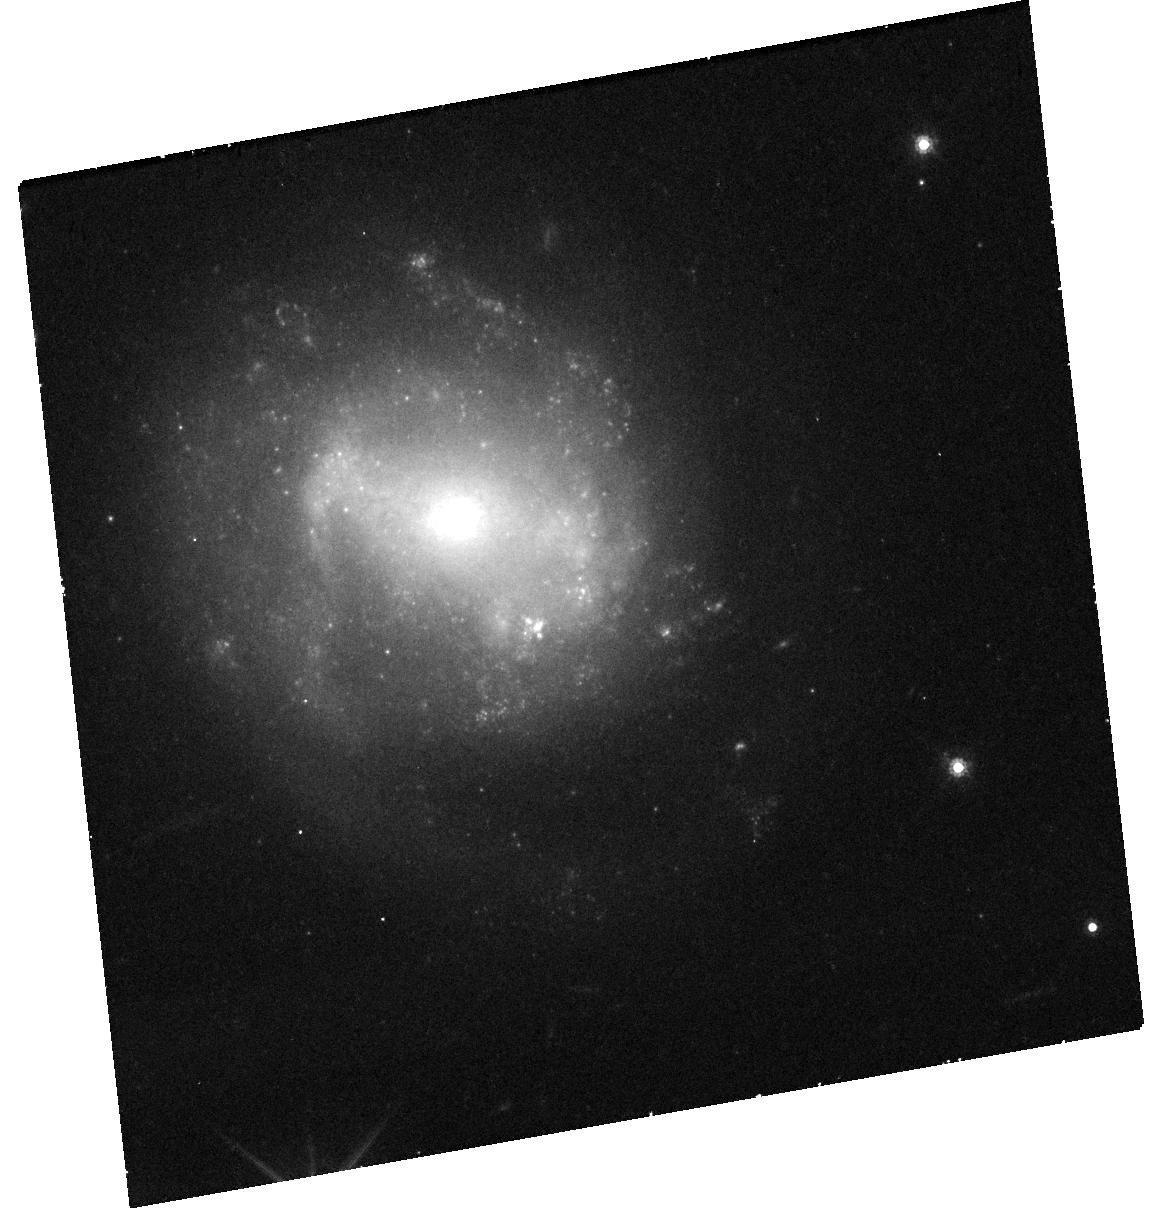
Target: AT2018COW
Instrument: WFC3/UVIS
Filter: F814W
Exposure: 38 min
Observation ID: hst_16925_01_wfc3_uvis_f814w_iett01

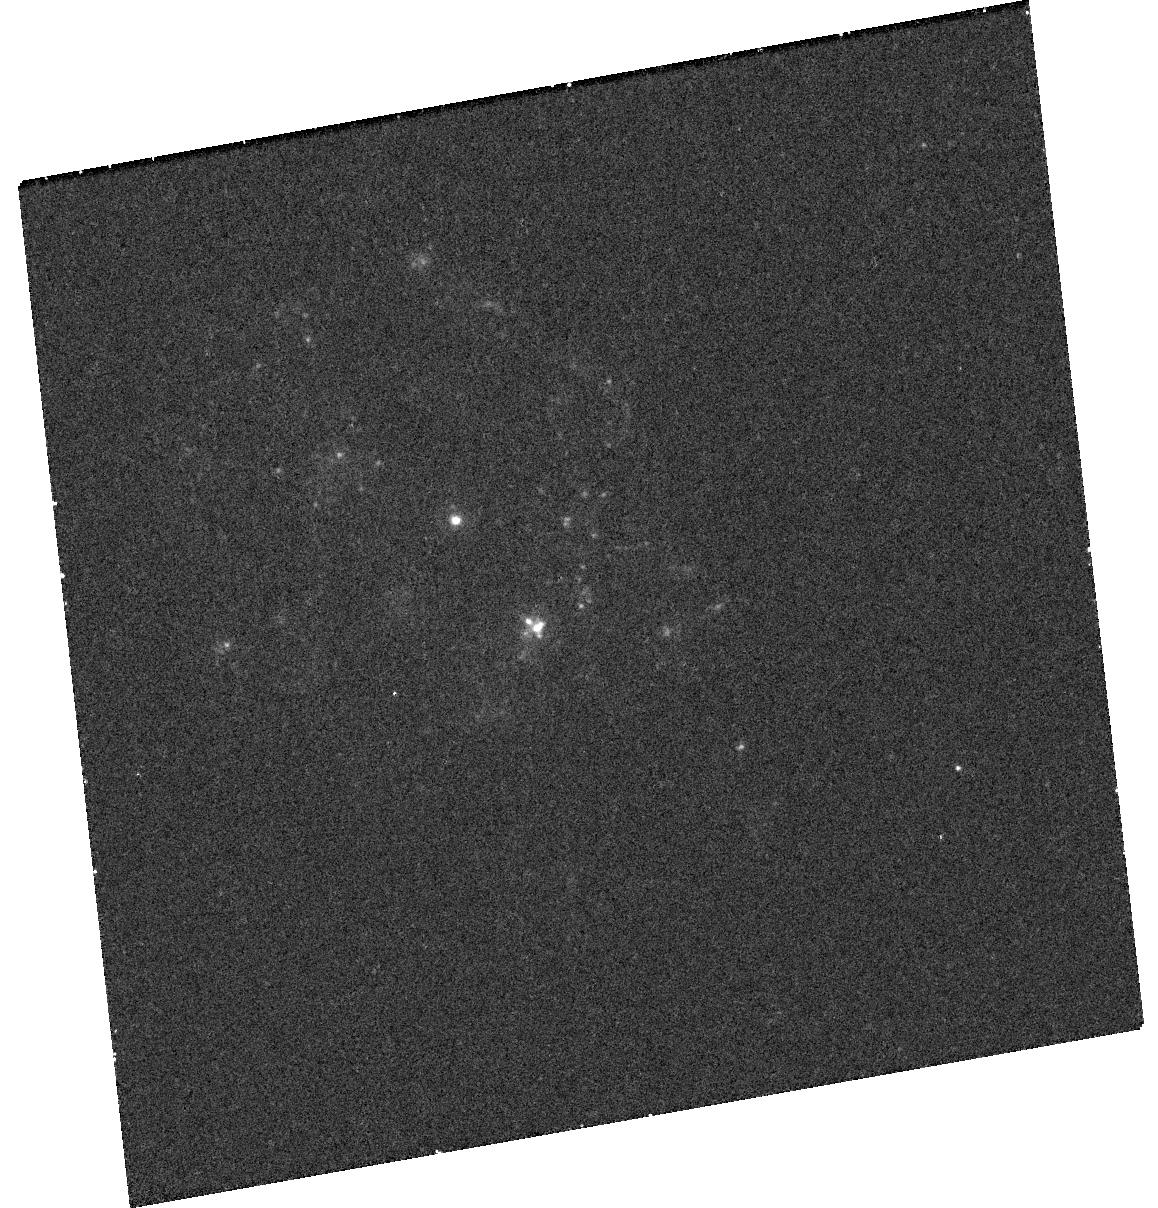
Target: AT2018COW
Instrument: WFC3/UVIS
Filter: F225W
Exposure: 31 min
Observation ID: hst_16925_01_wfc3_uvis_f225w_iett01

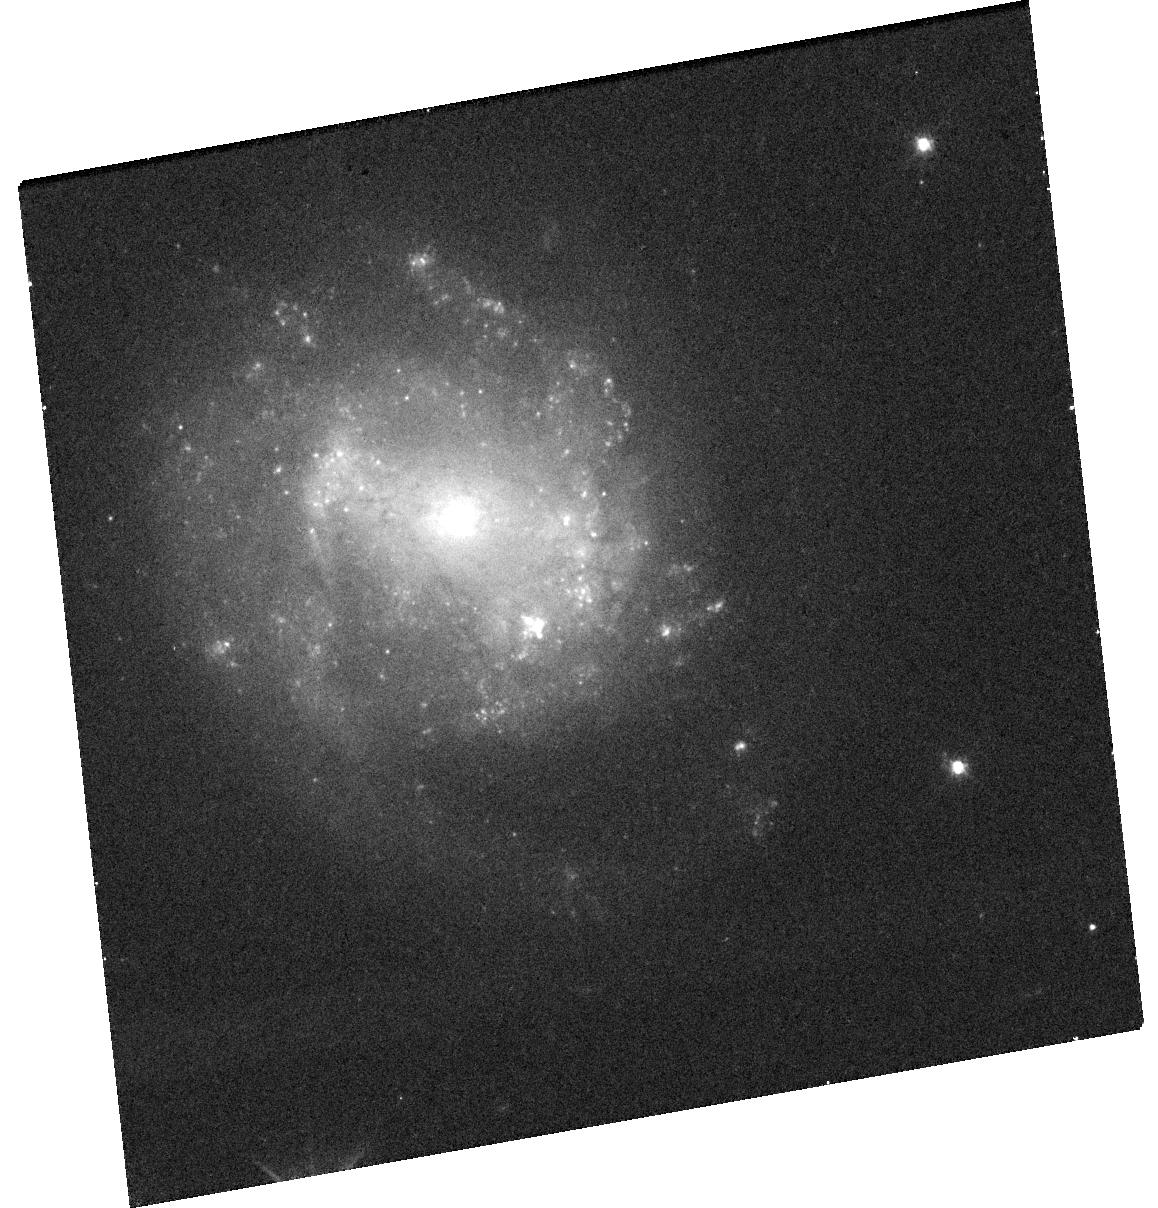
Target: AT2018COW
Instrument: WFC3/UVIS
Filter: F555W
Exposure: 19 min
Observation ID: hst_16925_01_wfc3_uvis_f555w_iett01

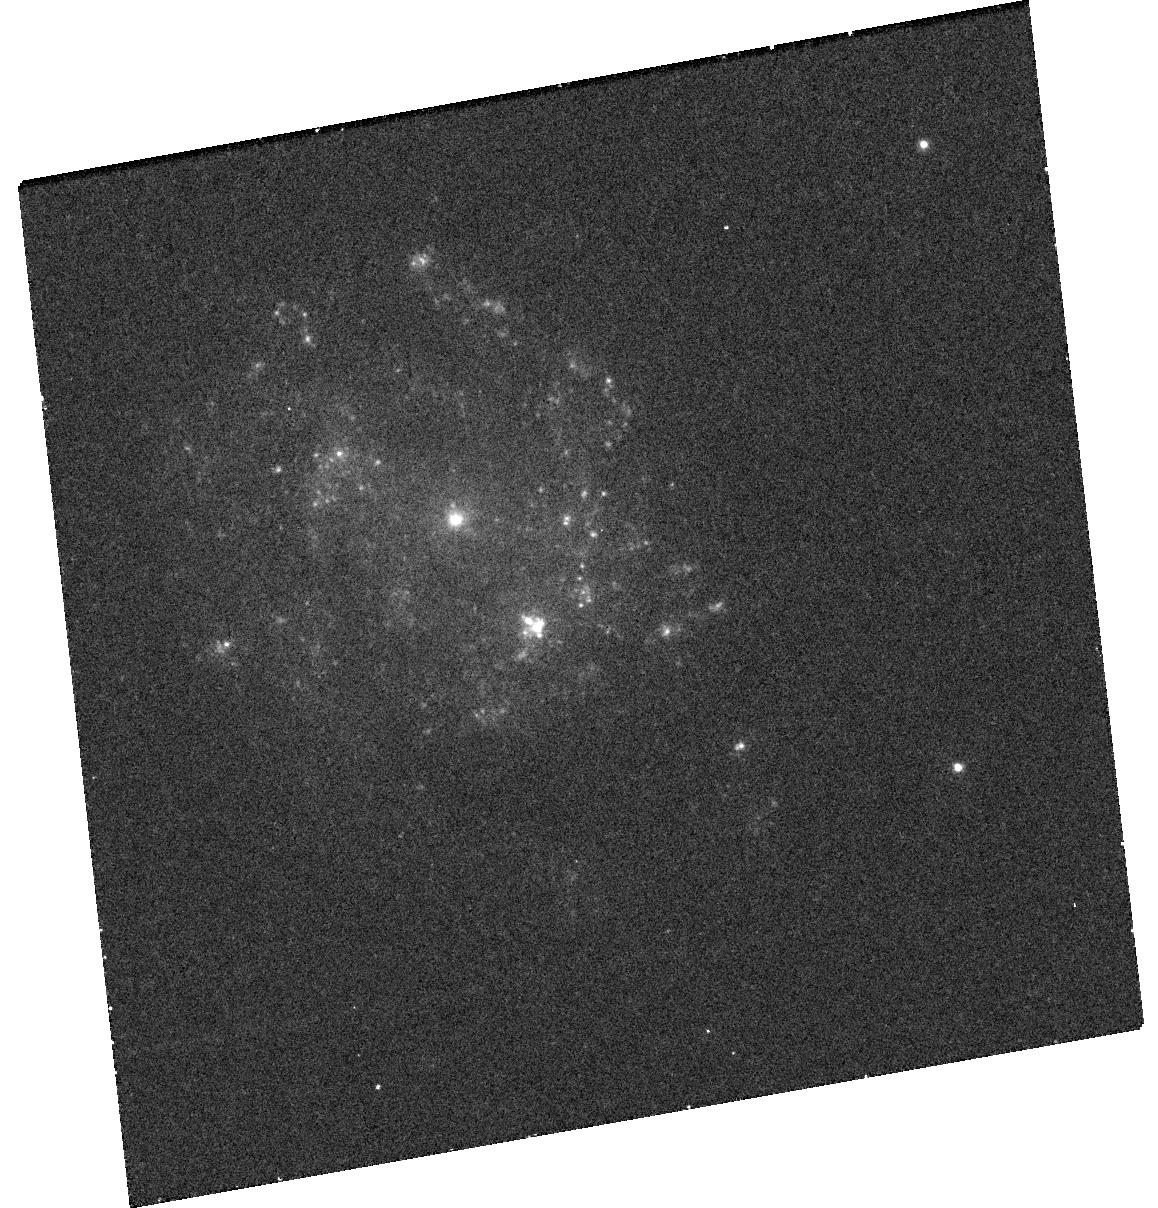
Target: AT2018COW
Instrument: WFC3/UVIS
Filter: F336W
Exposure: 33 min
Observation ID: hst_16925_01_wfc3_uvis_f336w_iett01

Probing the nature of a UV-bright point source at the precise location of AT 2018cow (PI: Chen, Yuyang)

Recent advances in high-cadence surveys have revealed a new class of luminous and rapidly-evolving transients, which are not intrinsically rare but pose significant challenges to conventional supernova models. In 2018, an extreme member of this class, AT2018cow, was identified. AT2018cow was the first rapidly-evolving transient discovered promptly at a small distance, facilitating intensive multiwavelength follow-up. However, despite being the most extensively studied transient of its class, its true nature is still debated, with possibilities ranging from tidal disruption events to the failed explosion of a massive star. Late-time observations of rapidly-evolving transients offer a means to break this degeneracy, and HST images taken during 2020 (more than 700 days post-explosion) reveal a UV-bright point source at the precise position of AT 2018cow. However, the nature of this underlying source is ambiguous as it can be interpreted as either the emission from the transient or an underlying stellar population--both of which would place significant constraints on the origin of AT2018cow. Recently, a shallow HST SNAP observation in 2021 showed tentative (2-sigma) evidence for fading in the optical (where the source is faint). Here we request a single epoch of HST/UVIS imaging to confirm the transient nature of the source and measure its rate-of-decline, necessary to constrain the power source. Extrapolations based on physically and observationally motivated models show that the source may be detected during this Mid-Cycle at 25.5-26.0 mag (AB). We emphasize that HST is the only current instrument with the resolution and depth capable of probing this source.